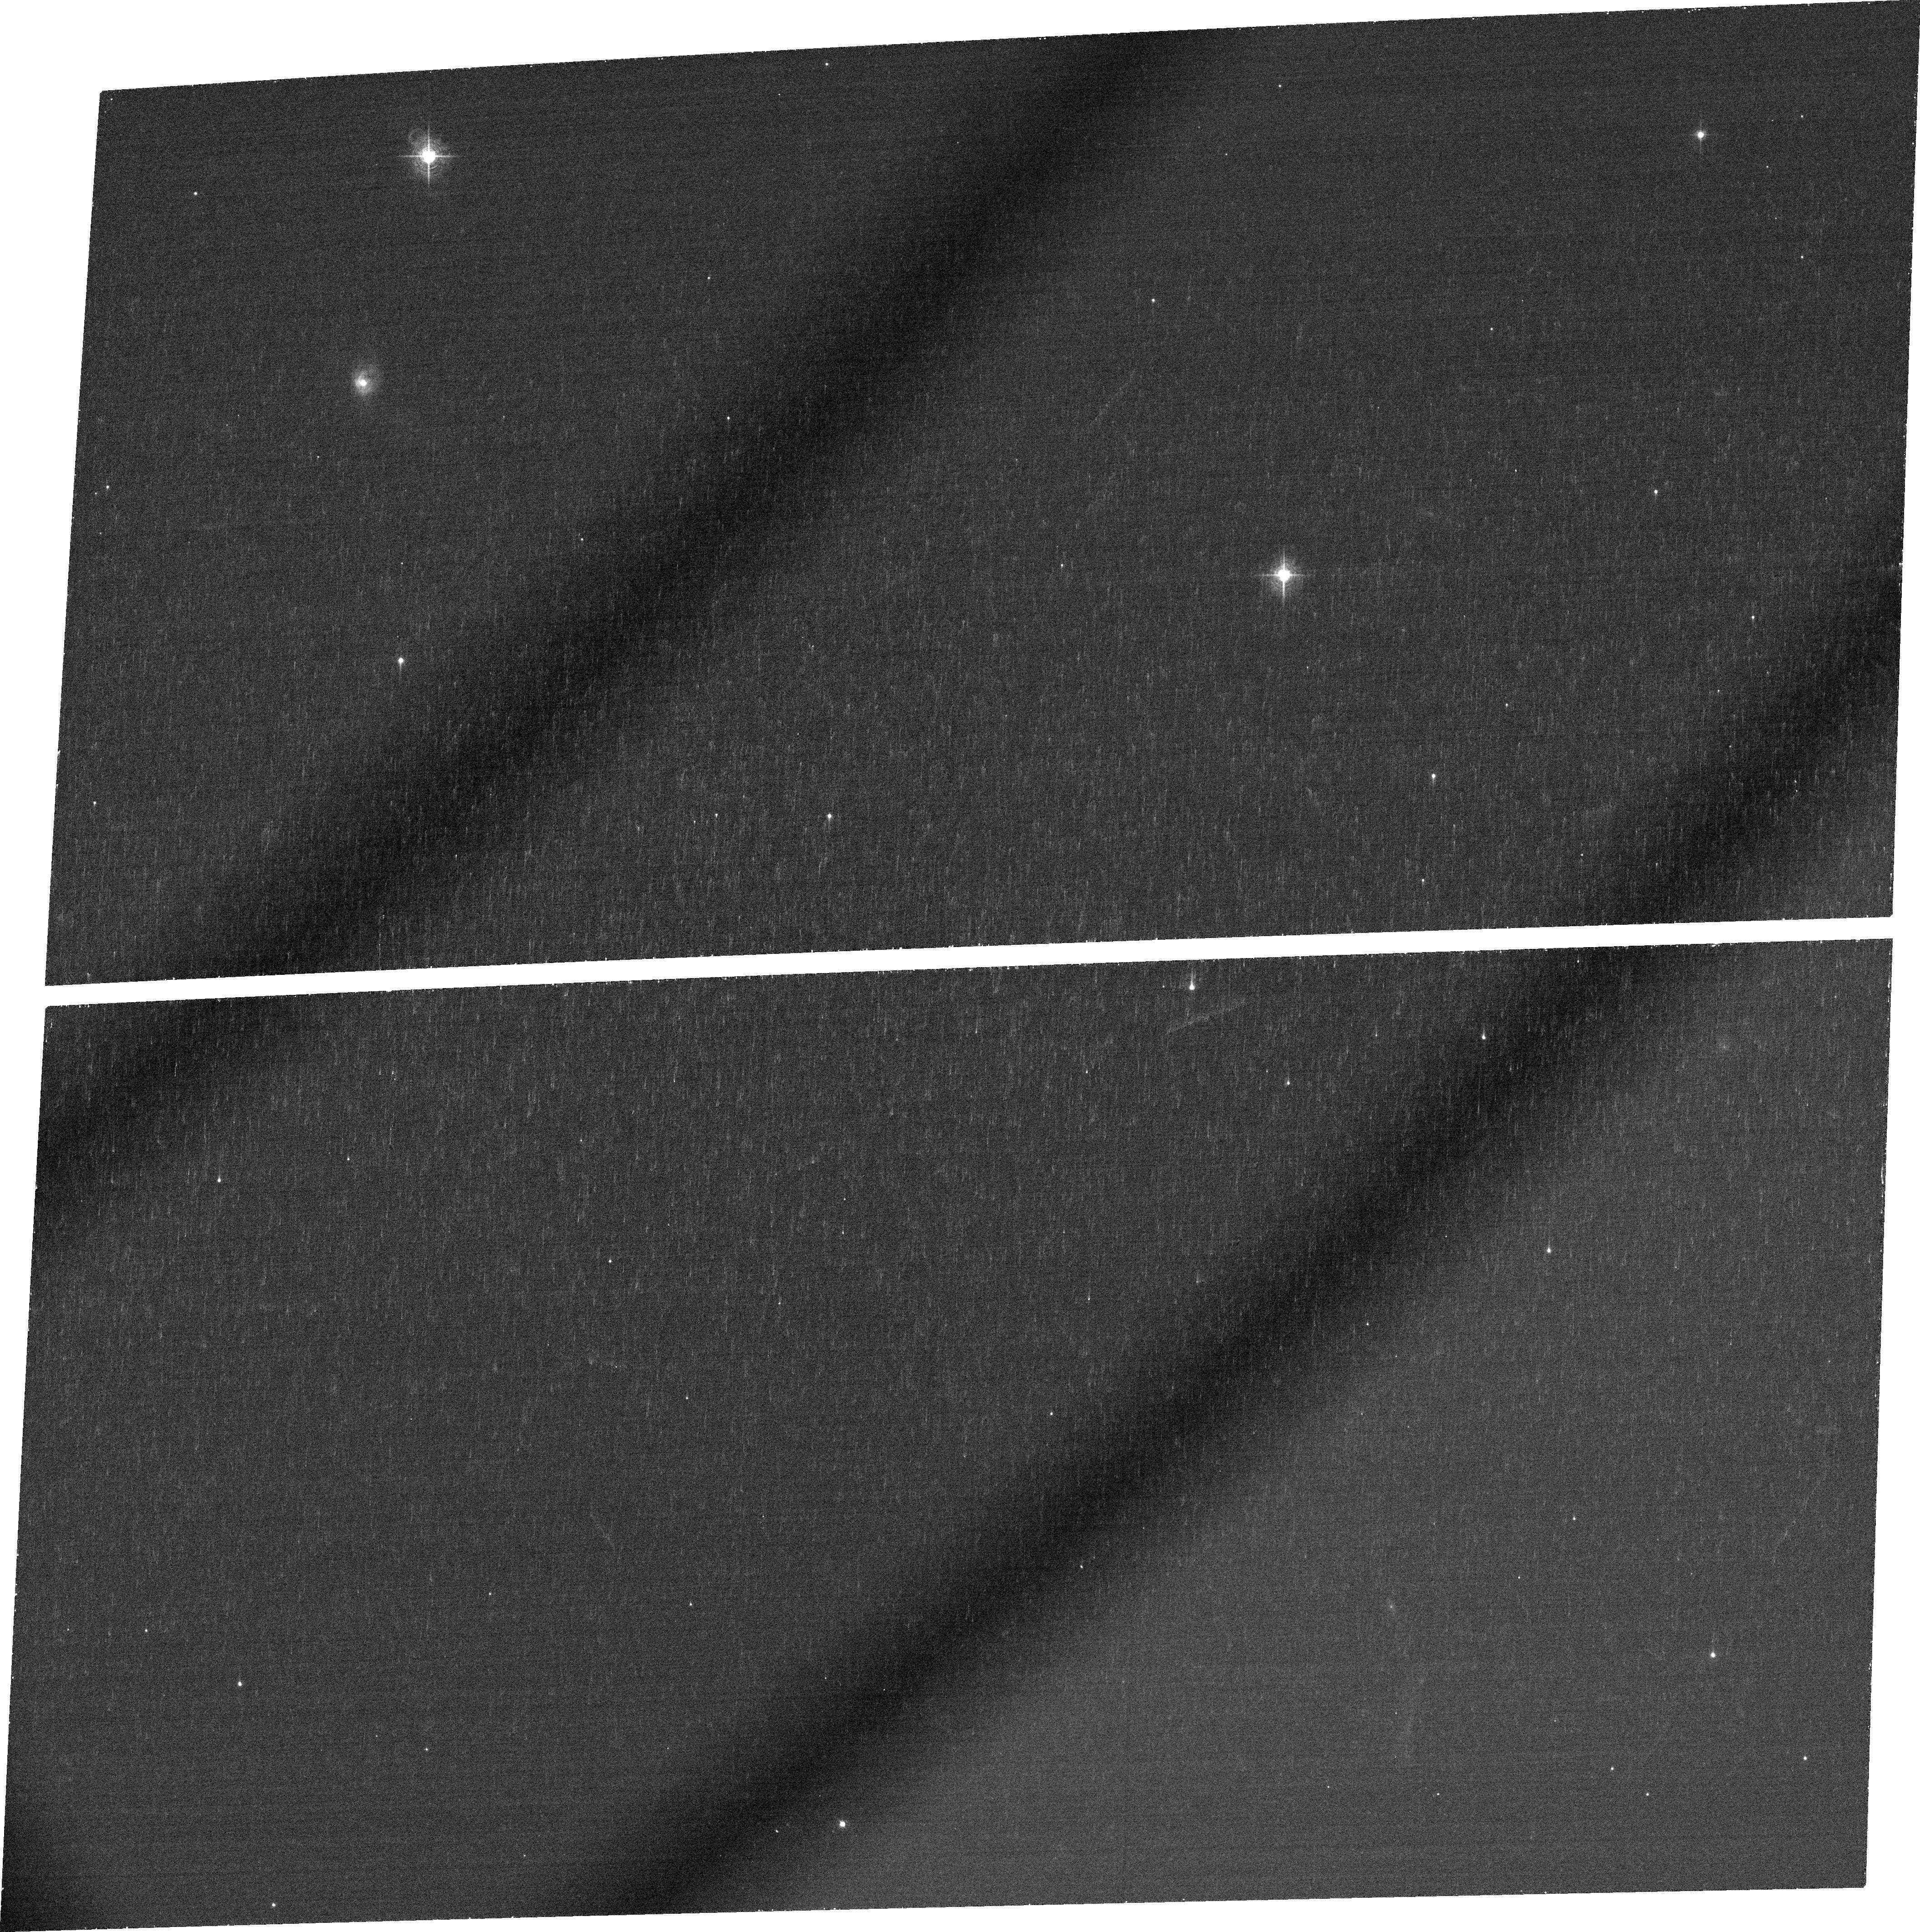
Target: F15130-1958
Instrument: ACS/WFC
Filter: FR551N
Exposure: 22 min
Observation ID: jbzw04010

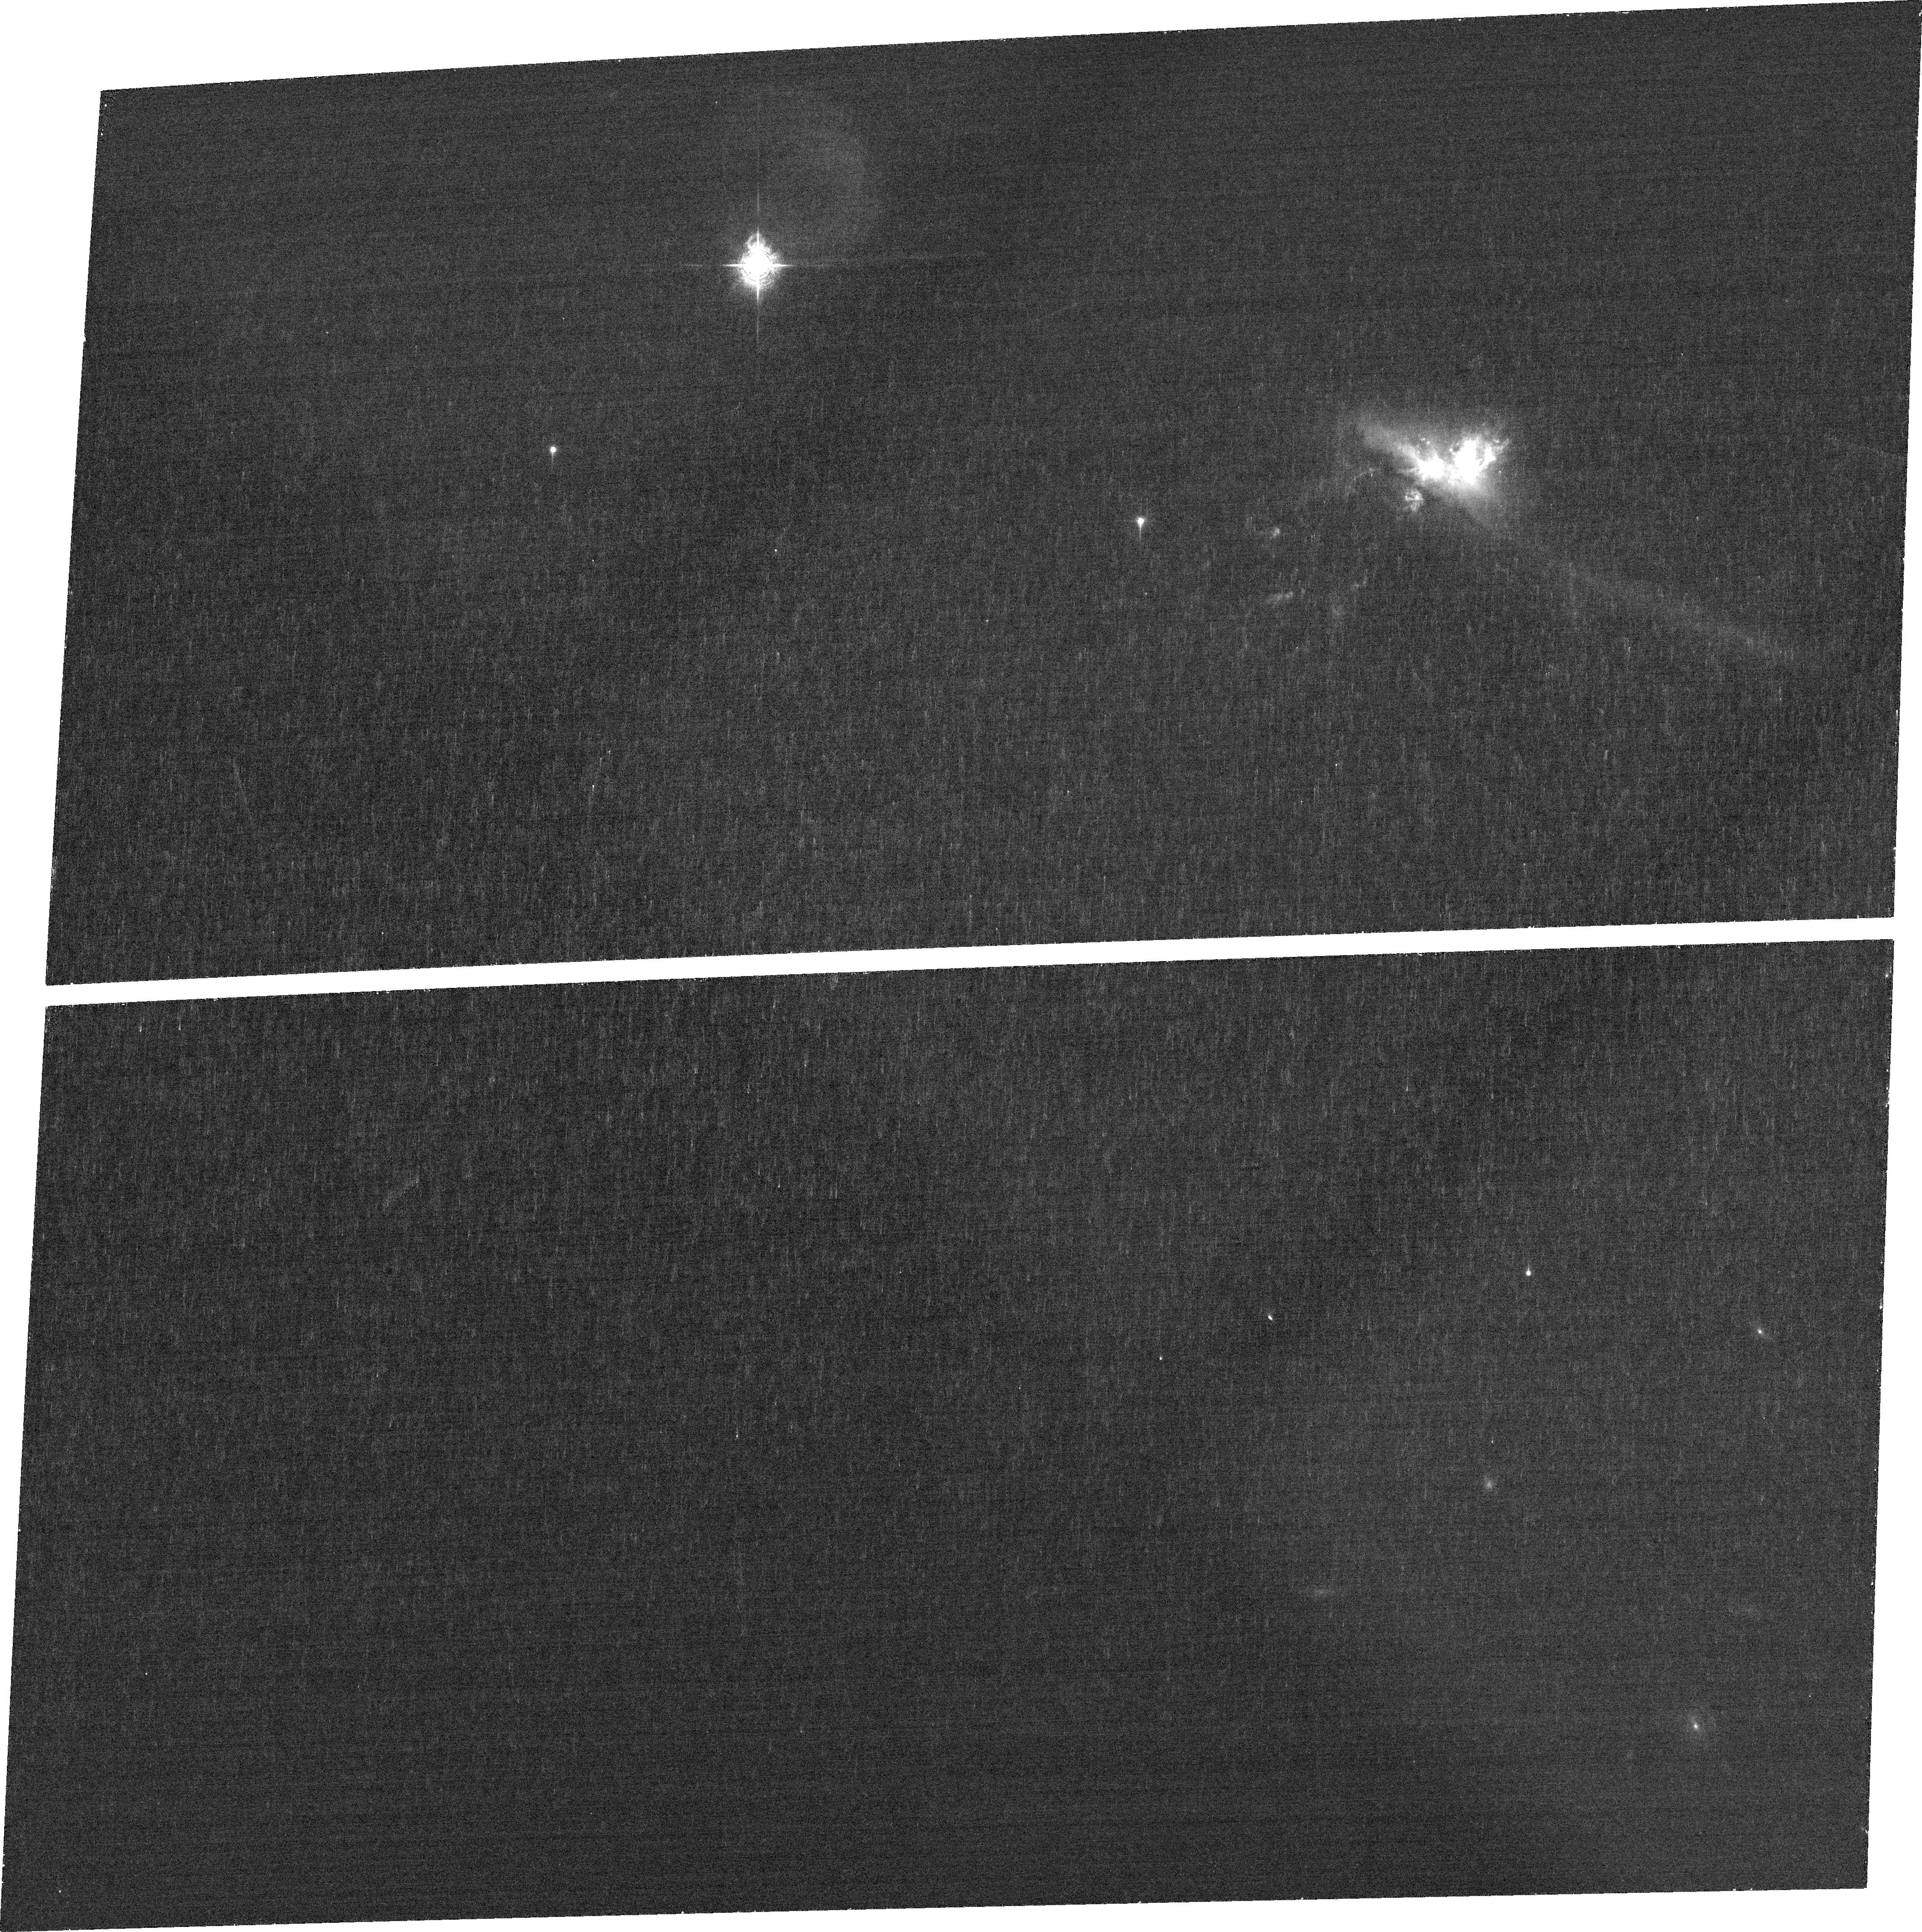
Target: F13428+5608
Instrument: ACS/WFC
Filter: FR505N
Exposure: 23 min
Observation ID: jbzw01010

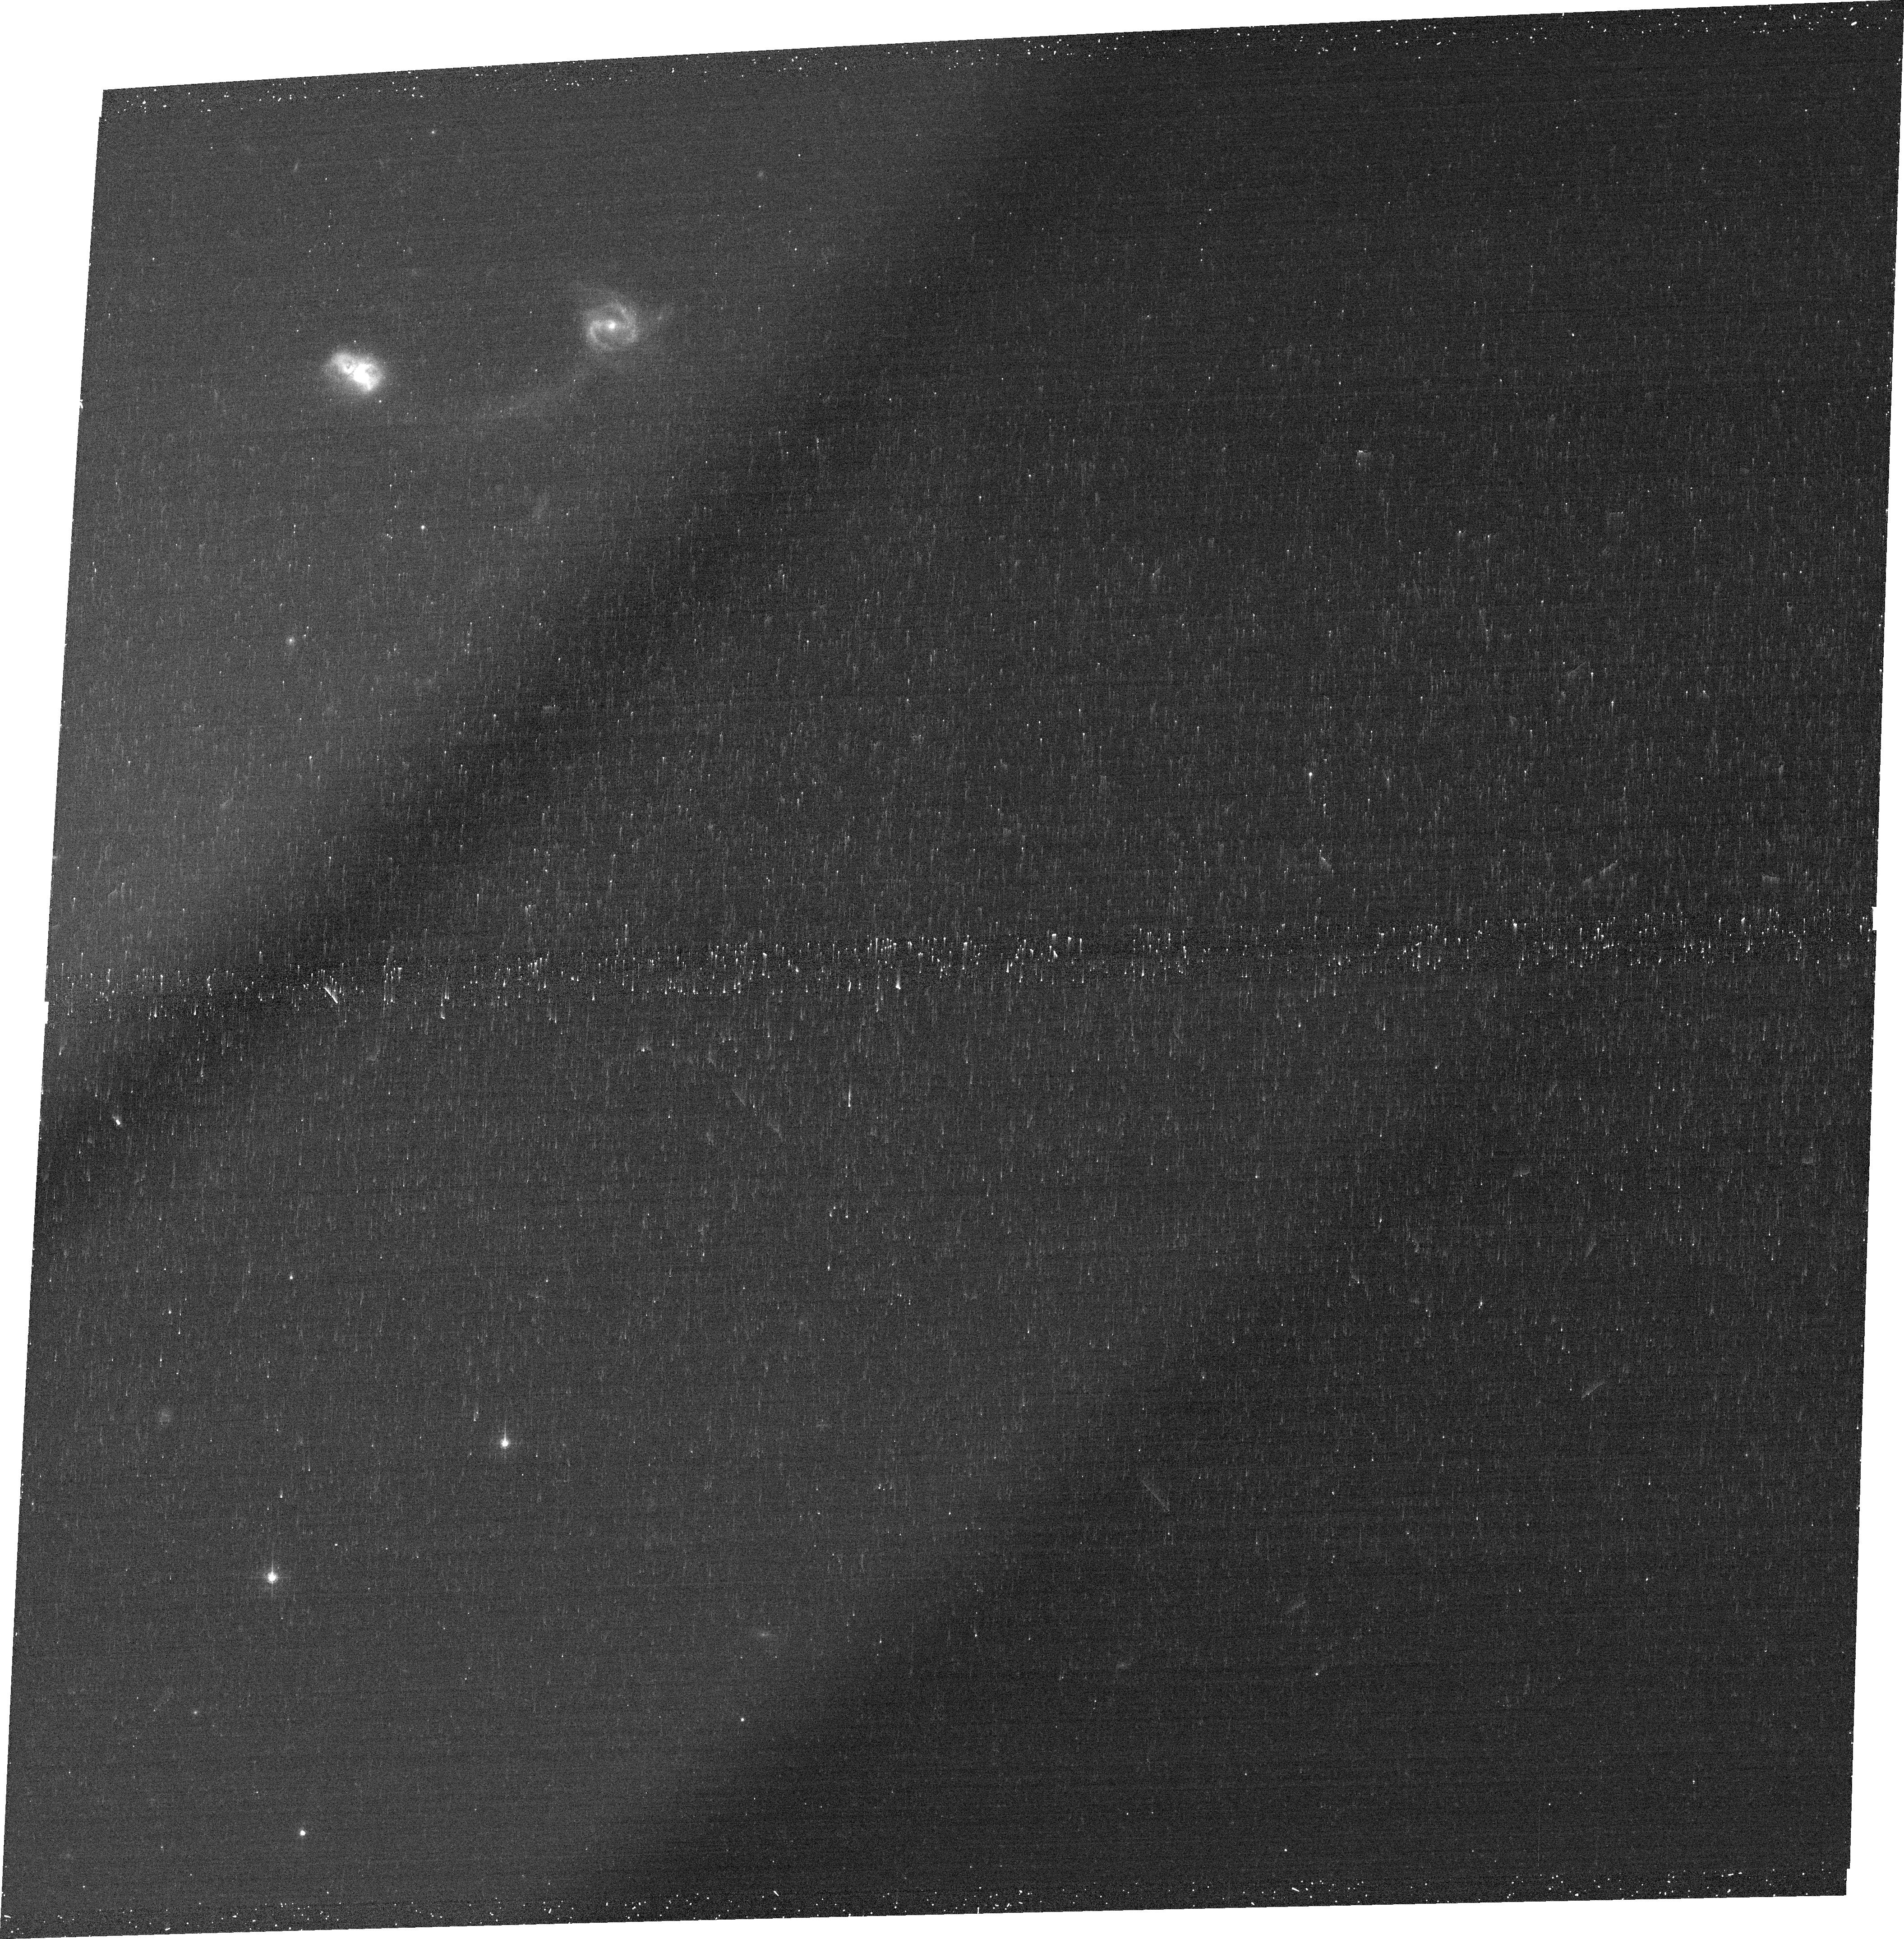
Target: F14394+5332
Instrument: ACS/WFC
Filter: FR647M
Exposure: 11 min
Observation ID: jbzw03020

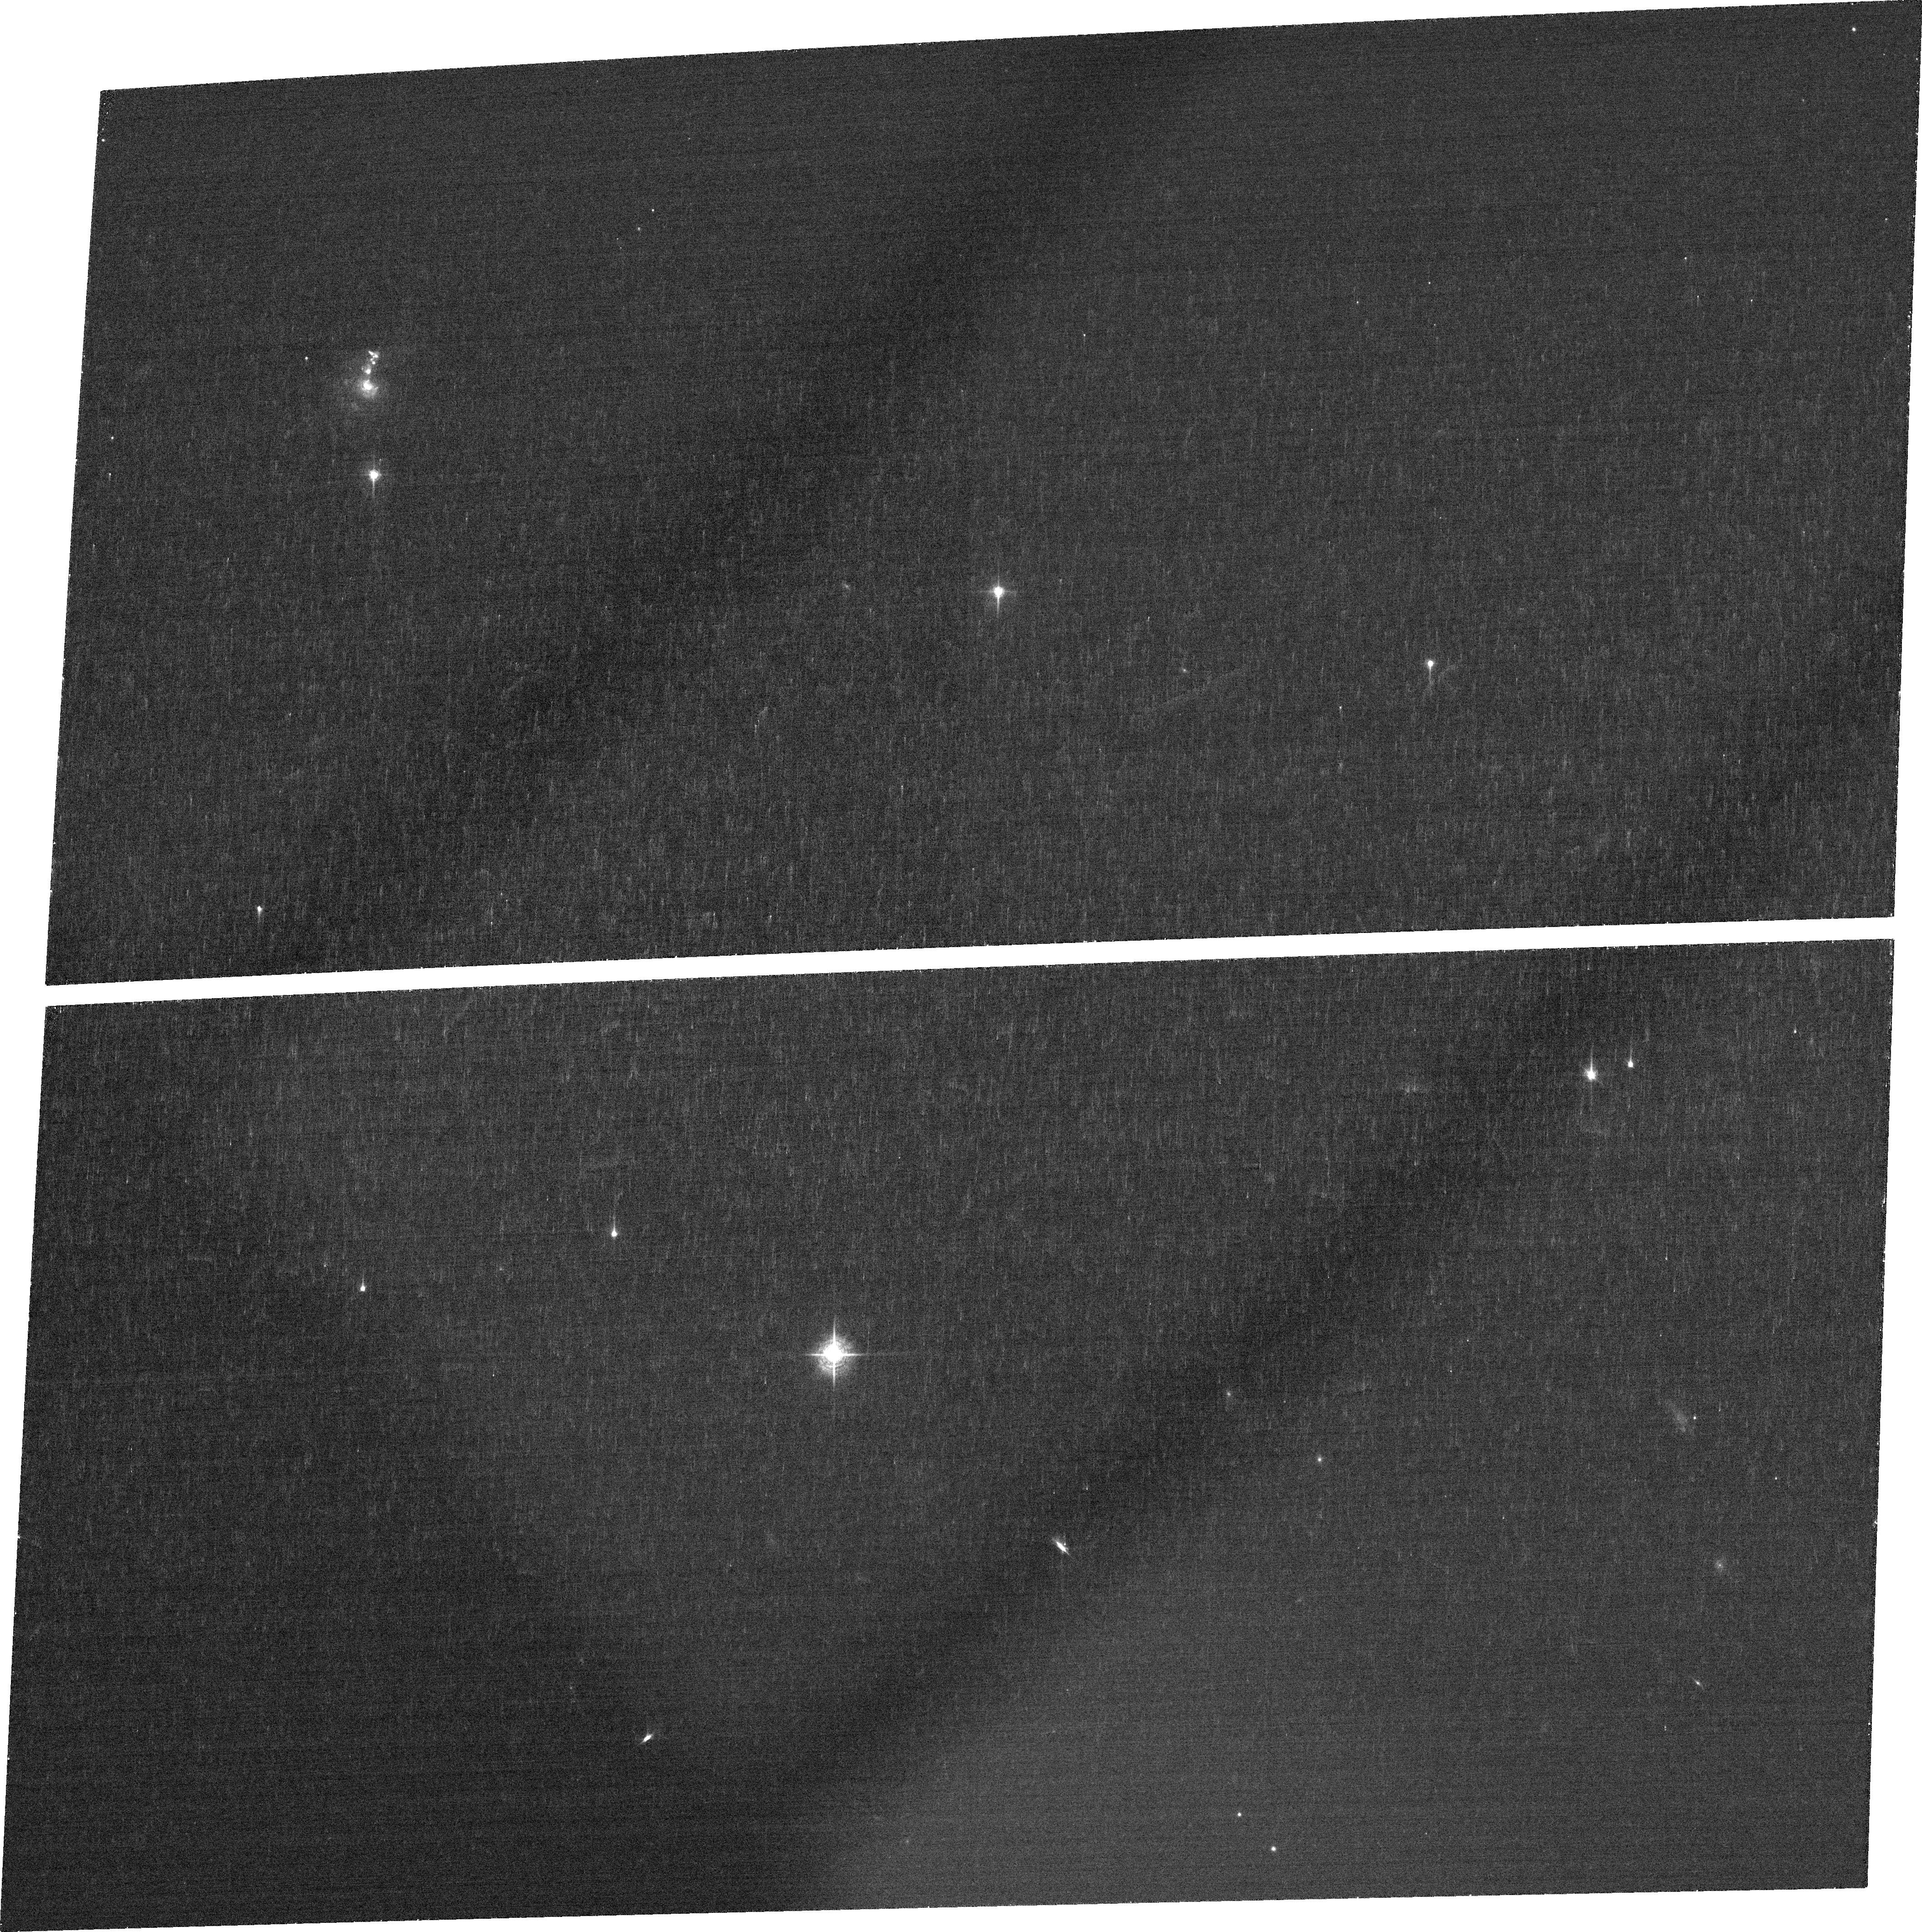
Target: F17044+6720
Instrument: ACS/WFC
Filter: FR551N
Exposure: 24 min
Observation ID: jbzw06010

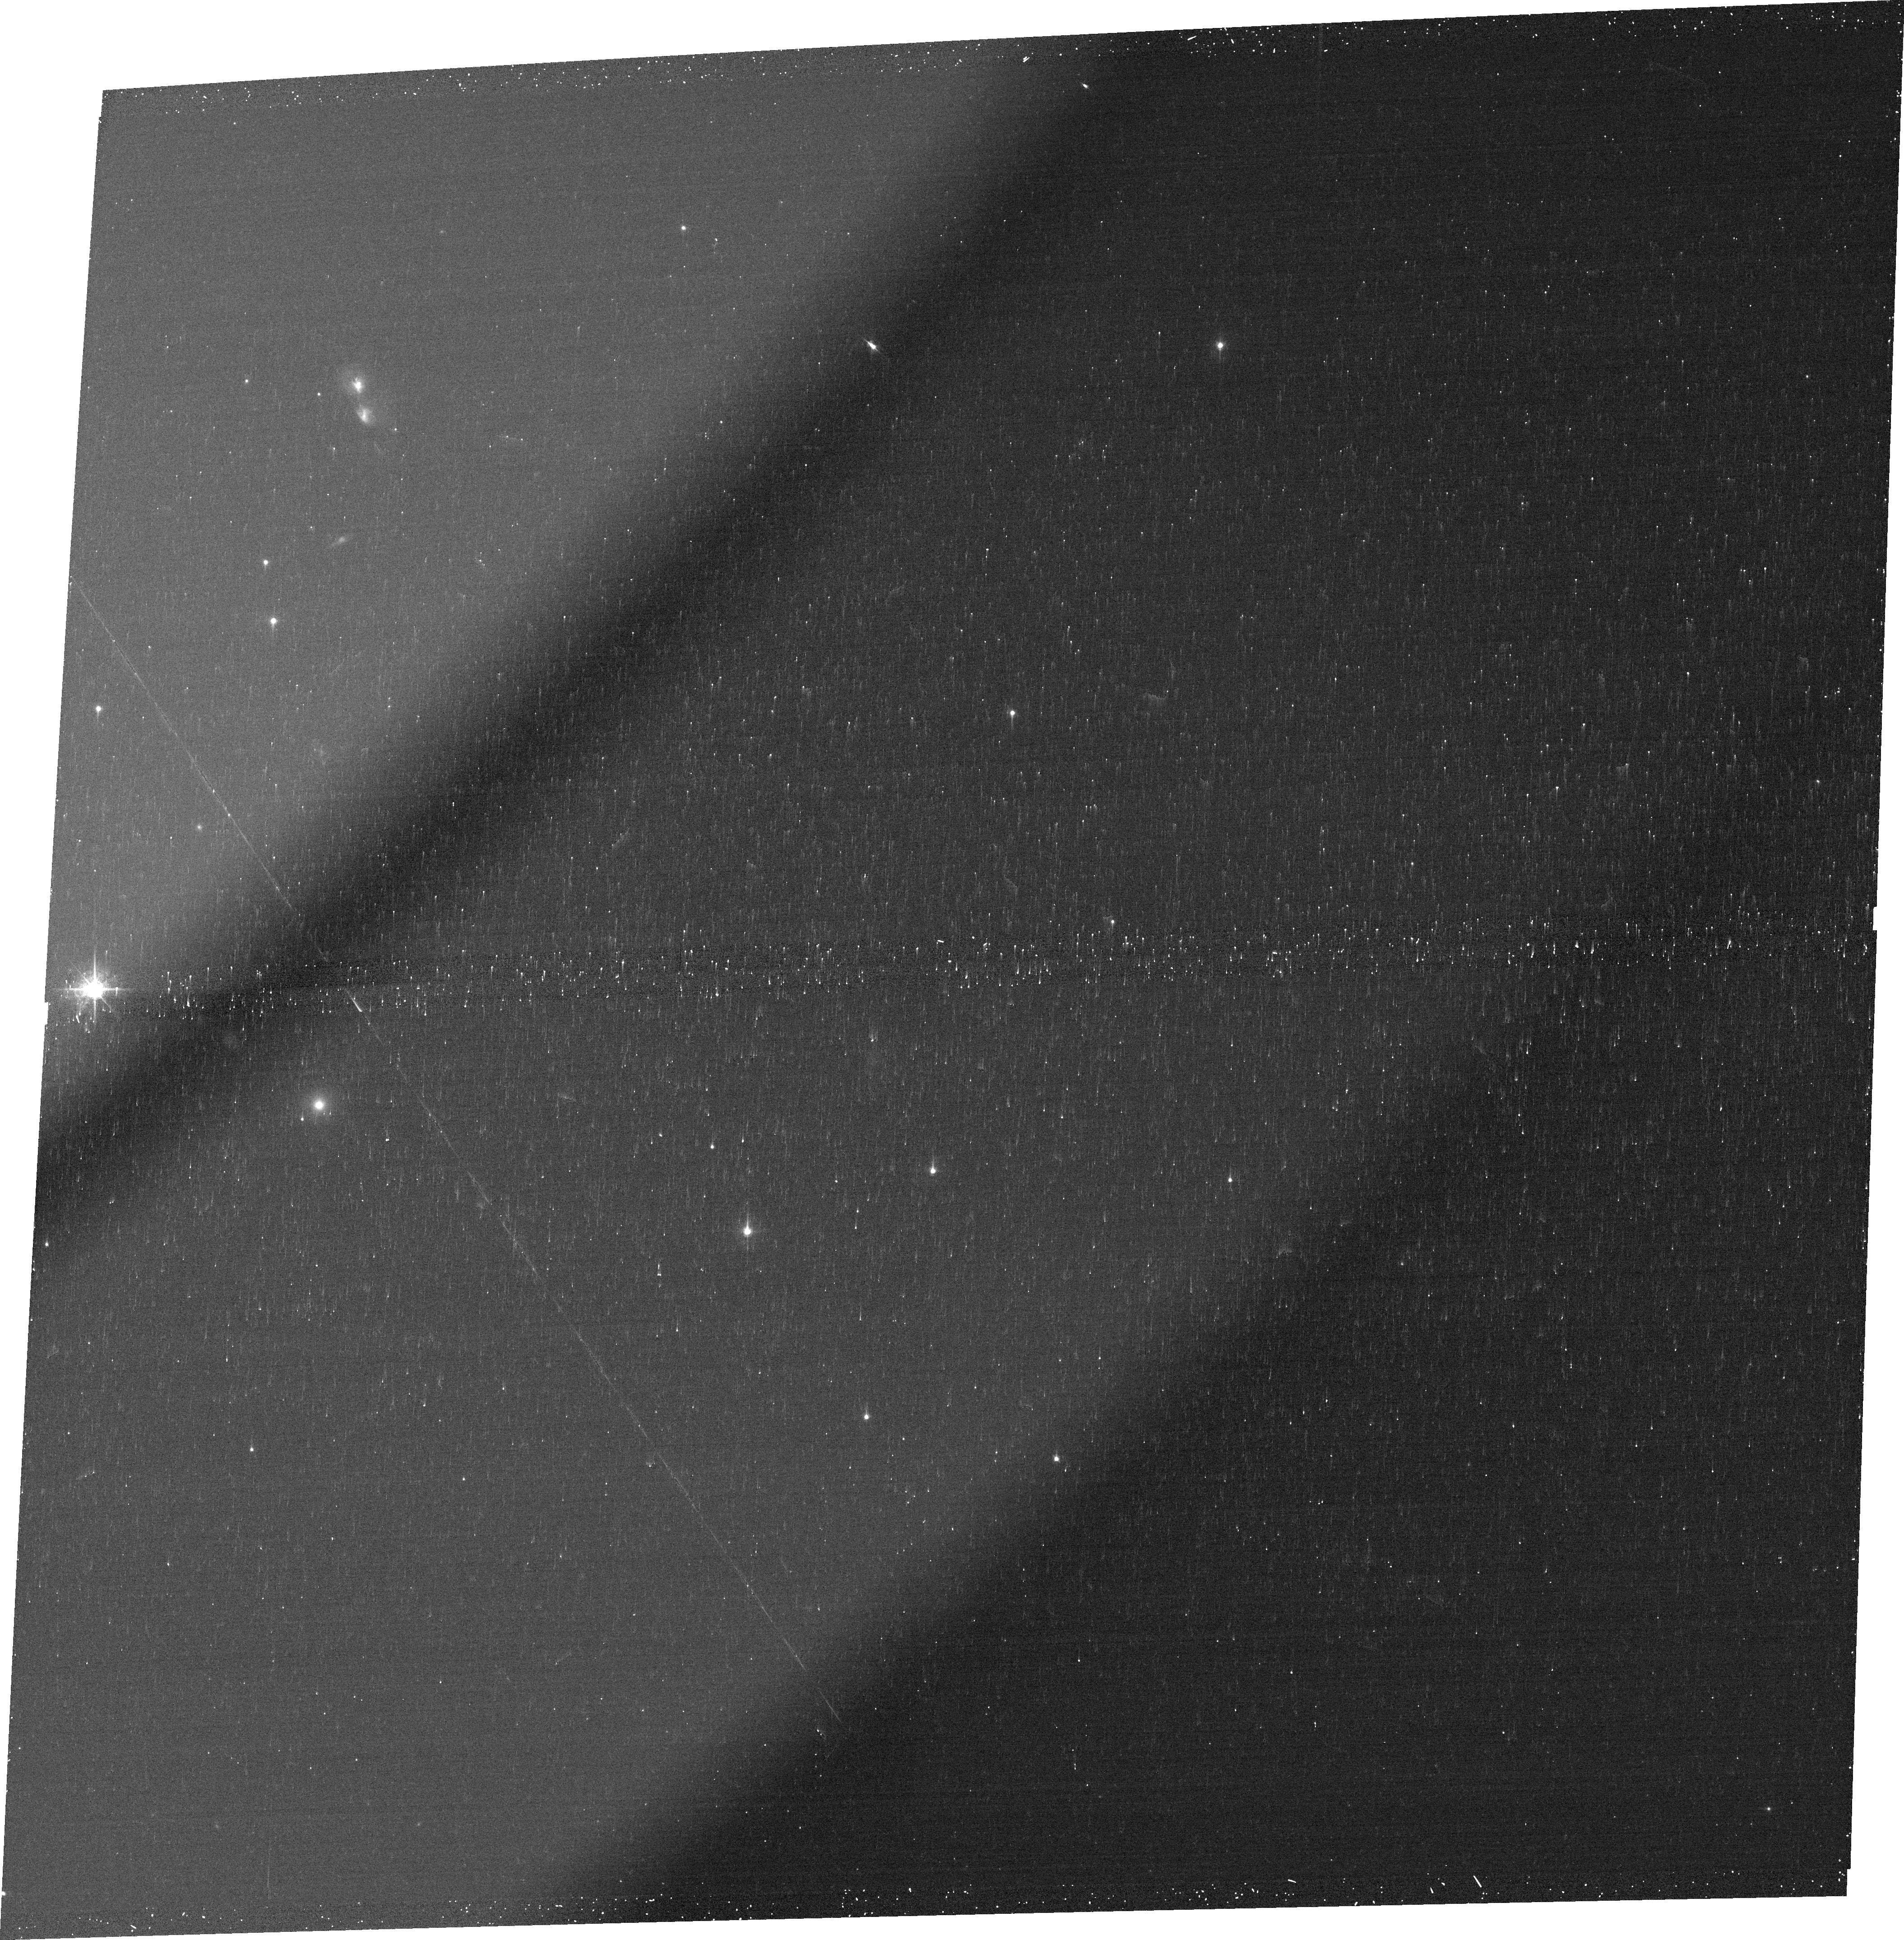
Target: F16156+0146
Instrument: ACS/WFC
Filter: FR647M
Exposure: 11 min
Observation ID: jbzw05020

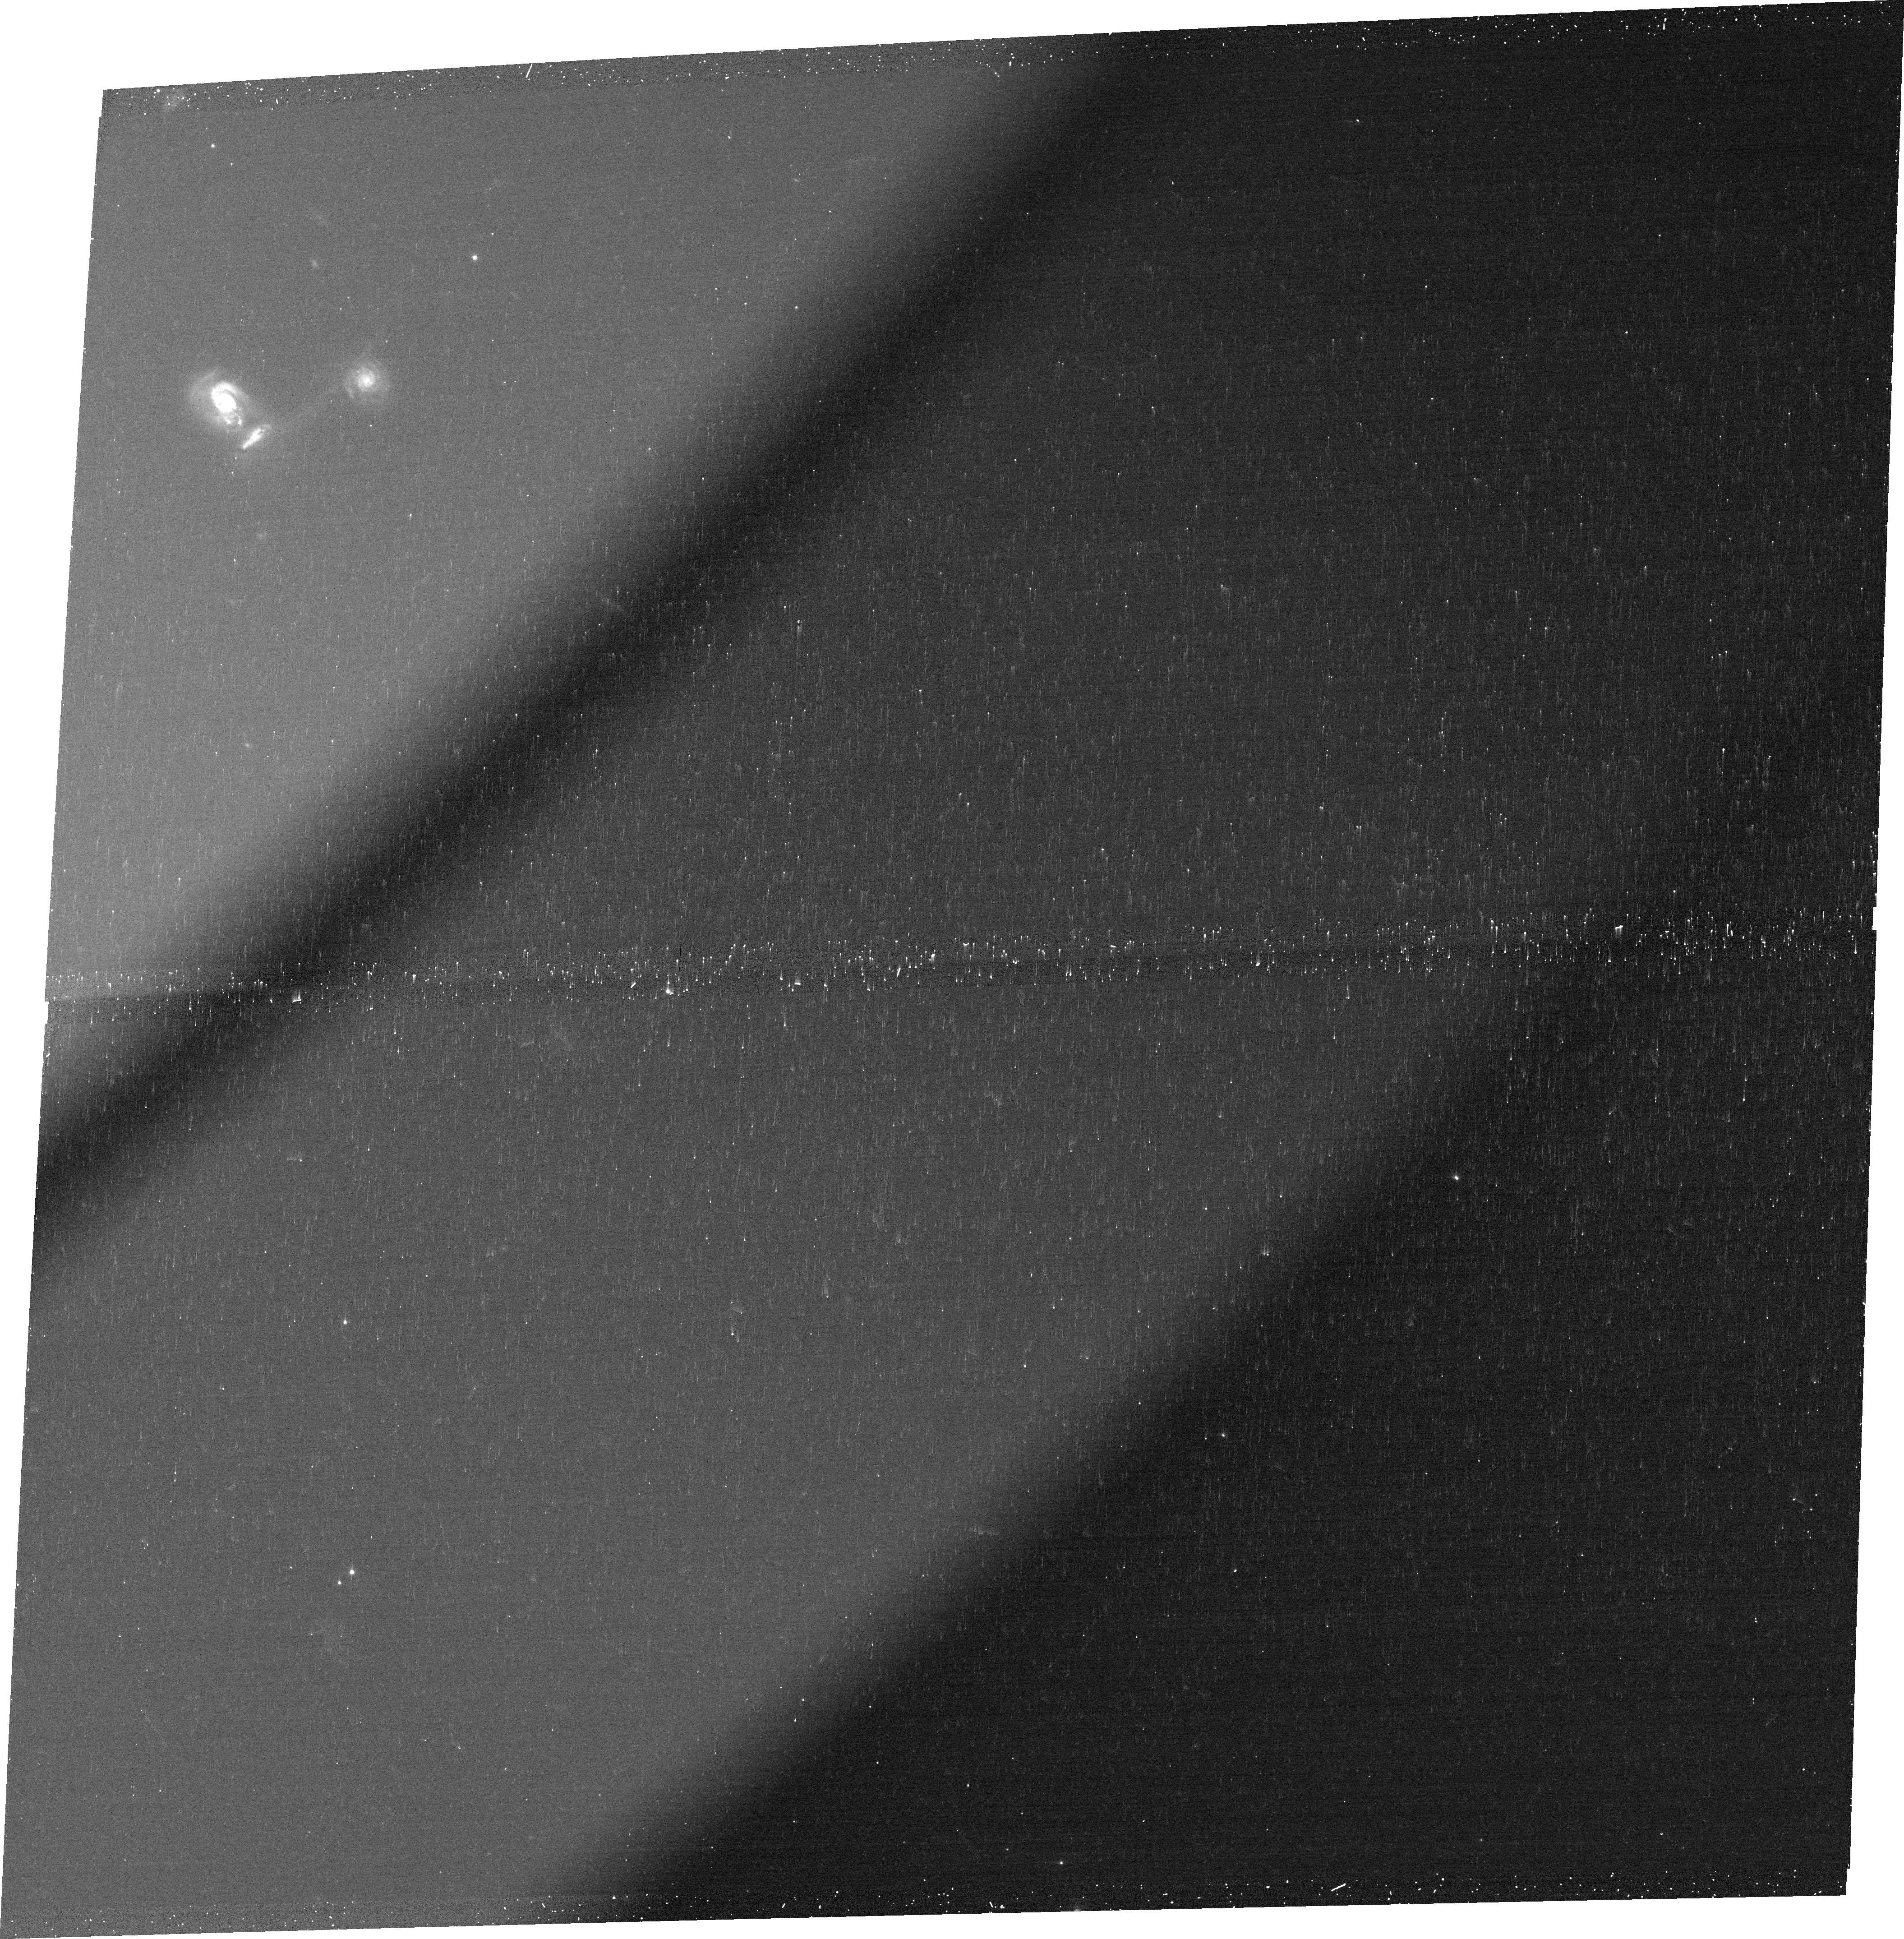
Target: F13443+082
Instrument: ACS/WFC
Filter: FR647M
Exposure: 11 min
Observation ID: jbzw02020

The importance warm outflows in the most rapidly evolving galaxies in the local Universe (PI: Tadhunter, Clive N.)

Although there is increasing speculation that the evolution of galaxy bulges may be regulated by AGN-induced outflows associated with the growth of the central supermassive black holes, the importance of AGN-induced outflows relative to those driven by starbursts has yet to be established observationally. Therefore we propose to use the unique capabilities of ACS/WFC and STIS on board HST to measure the spatial scales, structures and velocity gradients of the emission line outflows in a complete sample of nearby ULIRGs with optically-detected AGN. Combined with information derived from existing ground-based spectra, the HST data will be used to quantify the mass outflow rates and kinetic powers of the warm outflows for the first time in a significant sample of nearby ULIRGs. In this way we will establish whether the warm, AGN-driven outflows are energetically important and a major factor in the evolution of the host galaxies. Given that the ULIRGs represent low redshift analogues of the rapidly evolving galaxies now routinely detected in surveys of the distant Universe, the results will be important for our understanding of the co-evolution of supermassive black holes and their host galaxies at all redshifts. Only the HST is capable of the high spatial resolution required for this project at optical wavelengths.